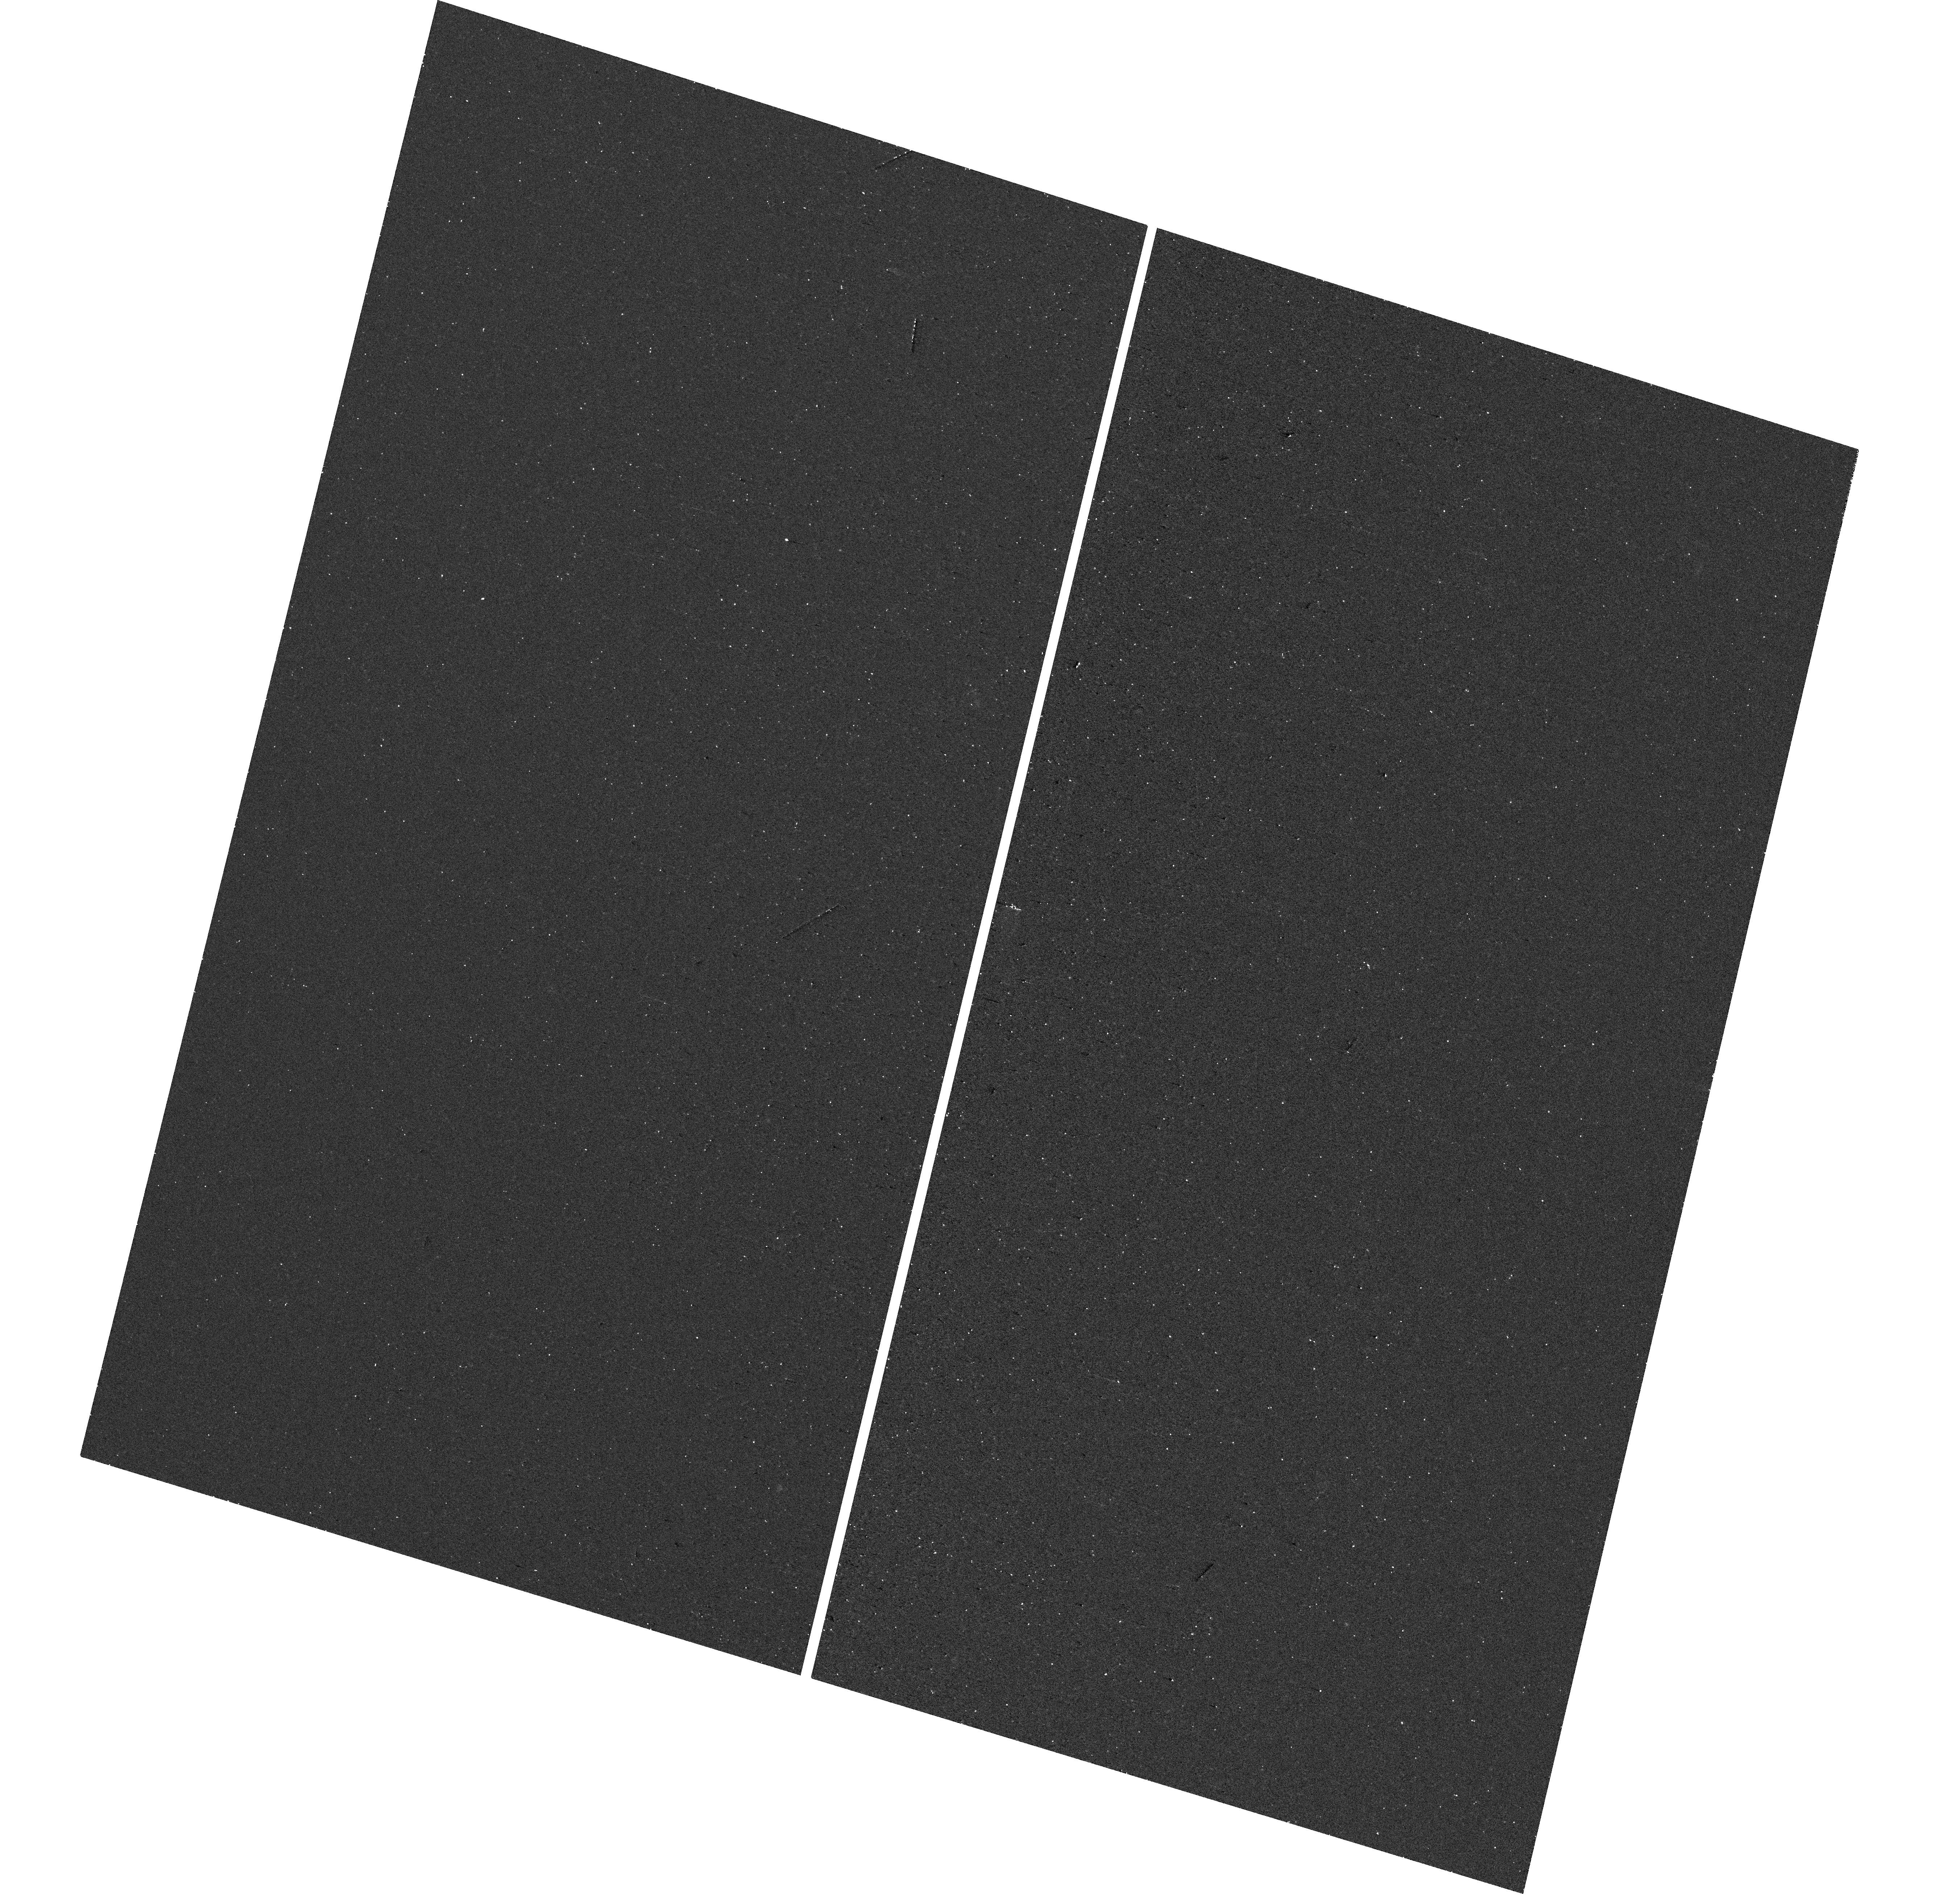
Target: AT2024WPP. Instrument: WFC3/UVIS. Filter: F225W. Exposure: 18 min. Observation ID: hst_17889_01_wfc3_uvis_f225w_ifj301

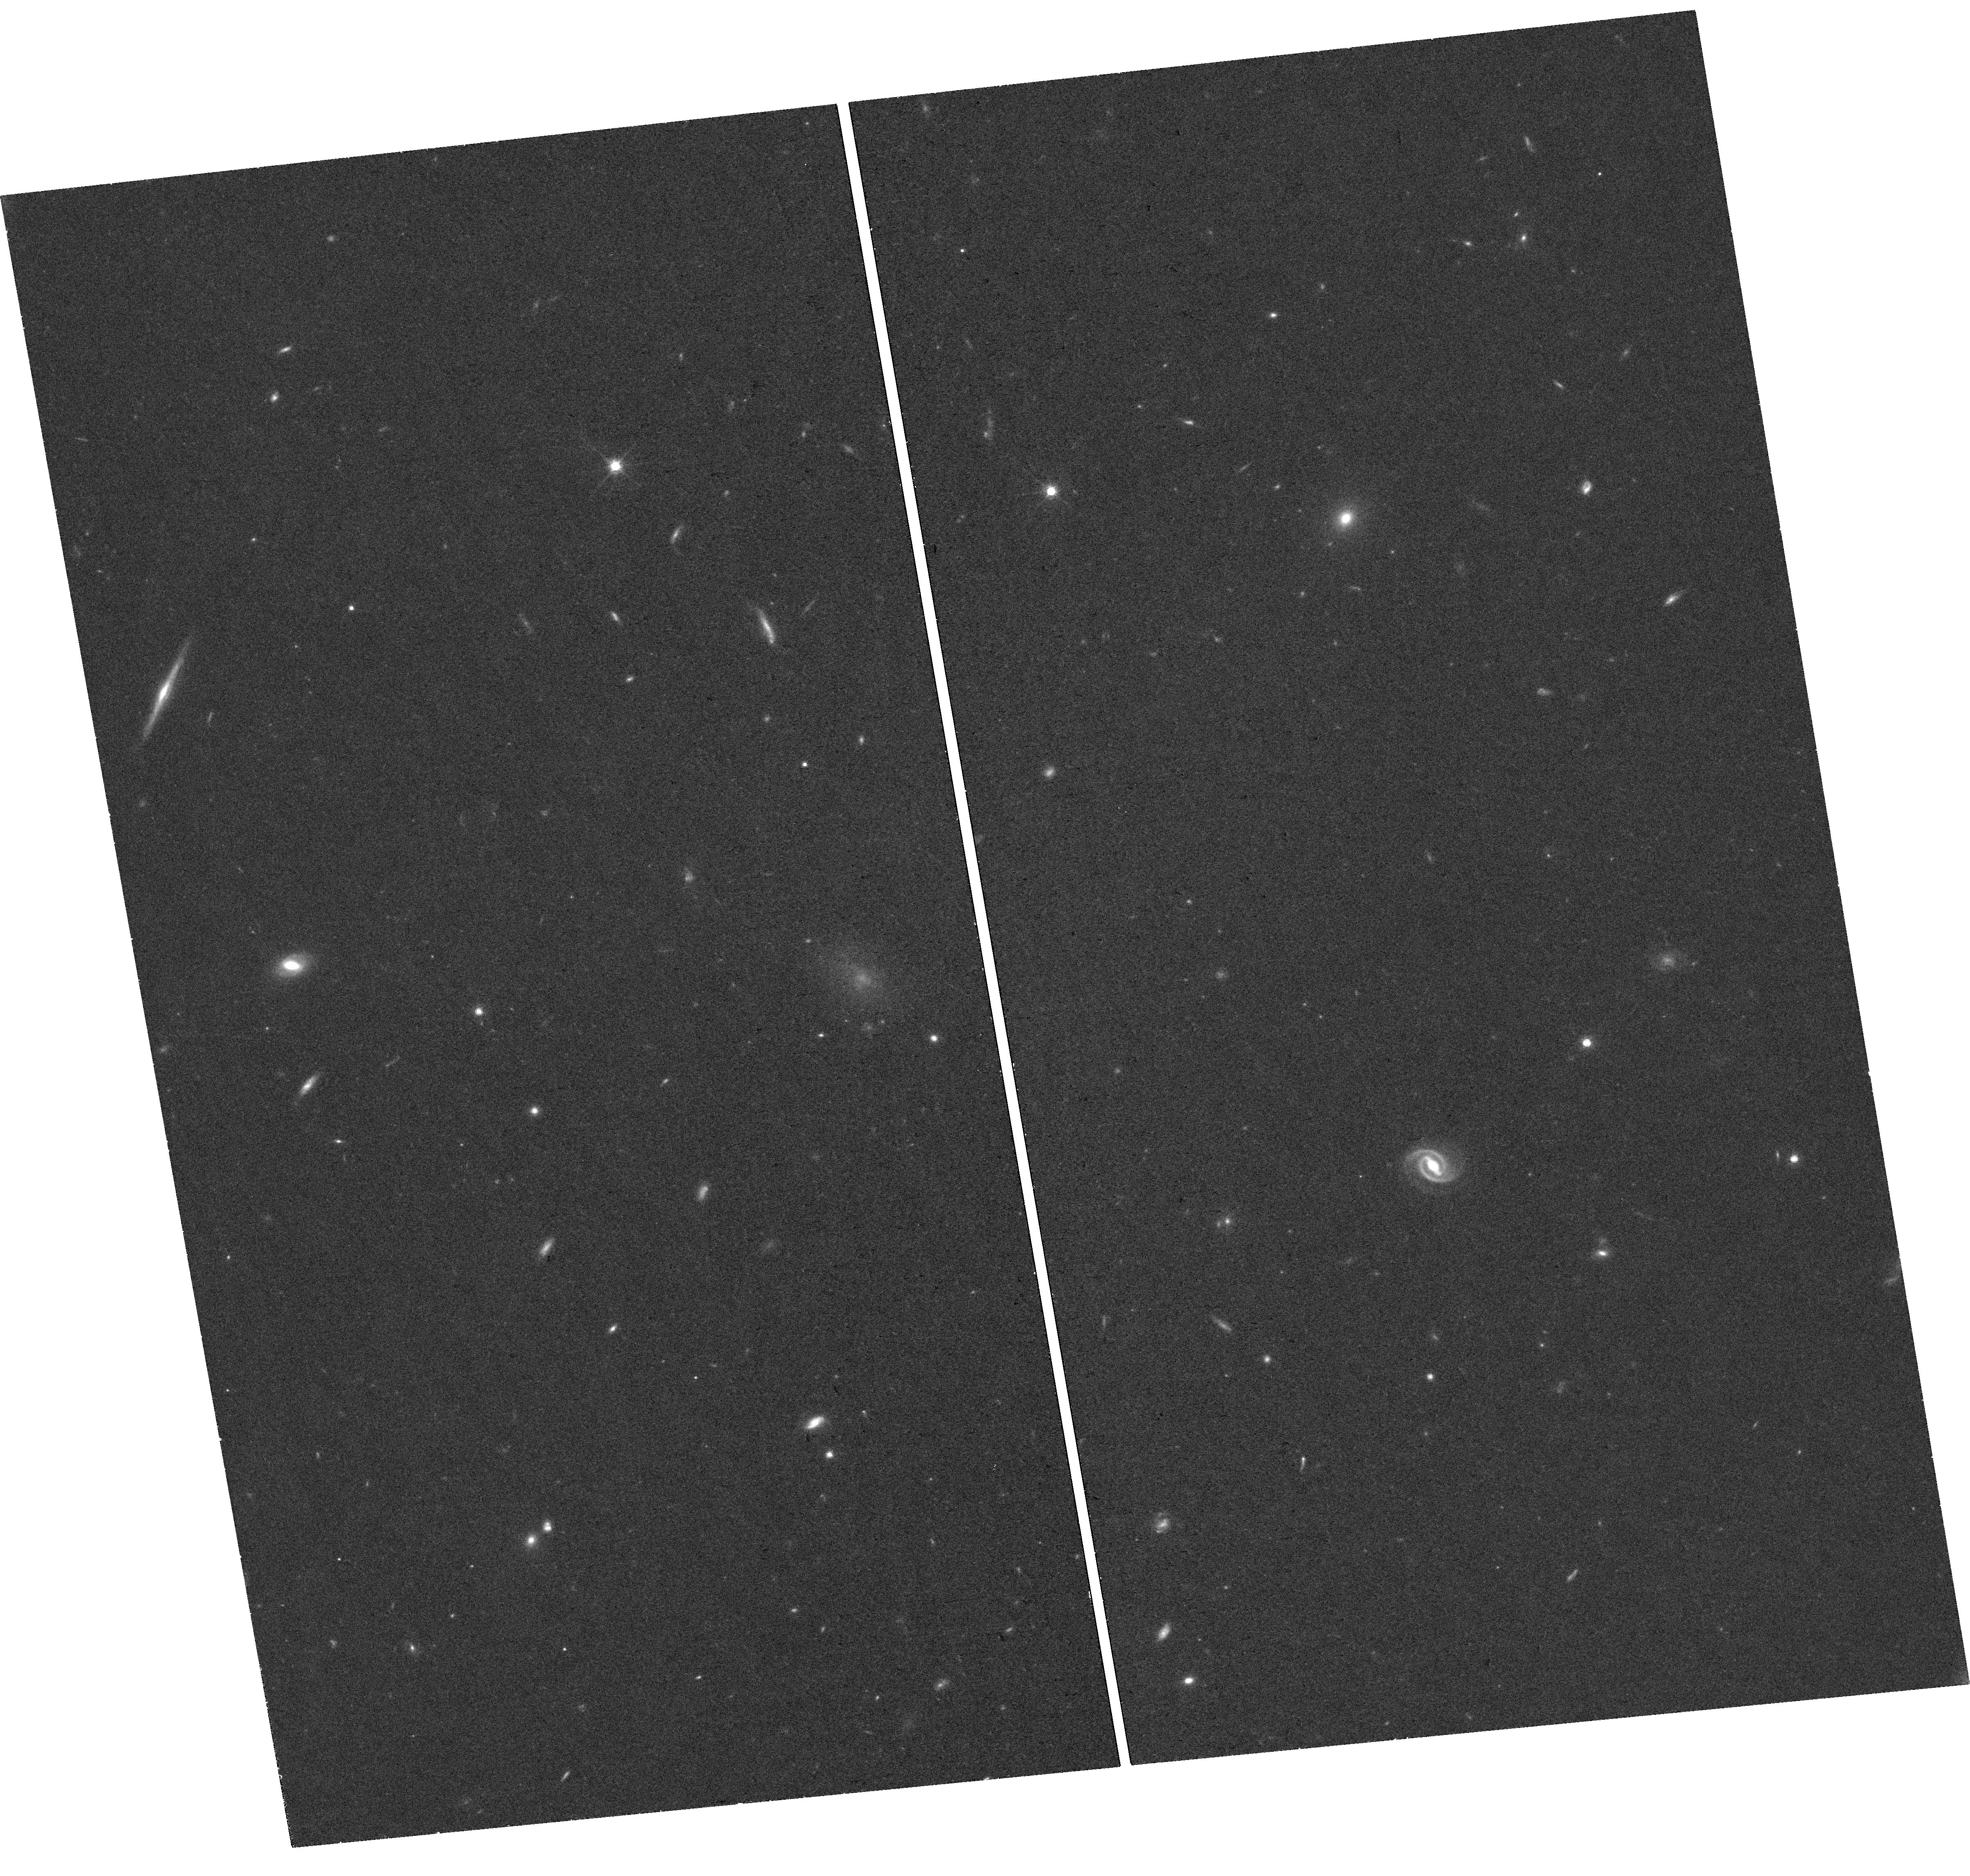
Target: AT2024WPP. Instrument: WFC3/UVIS. Filter: F814W. Exposure: 37 min. Observation ID: hst_17889_02_wfc3_uvis_f814w_ifj302

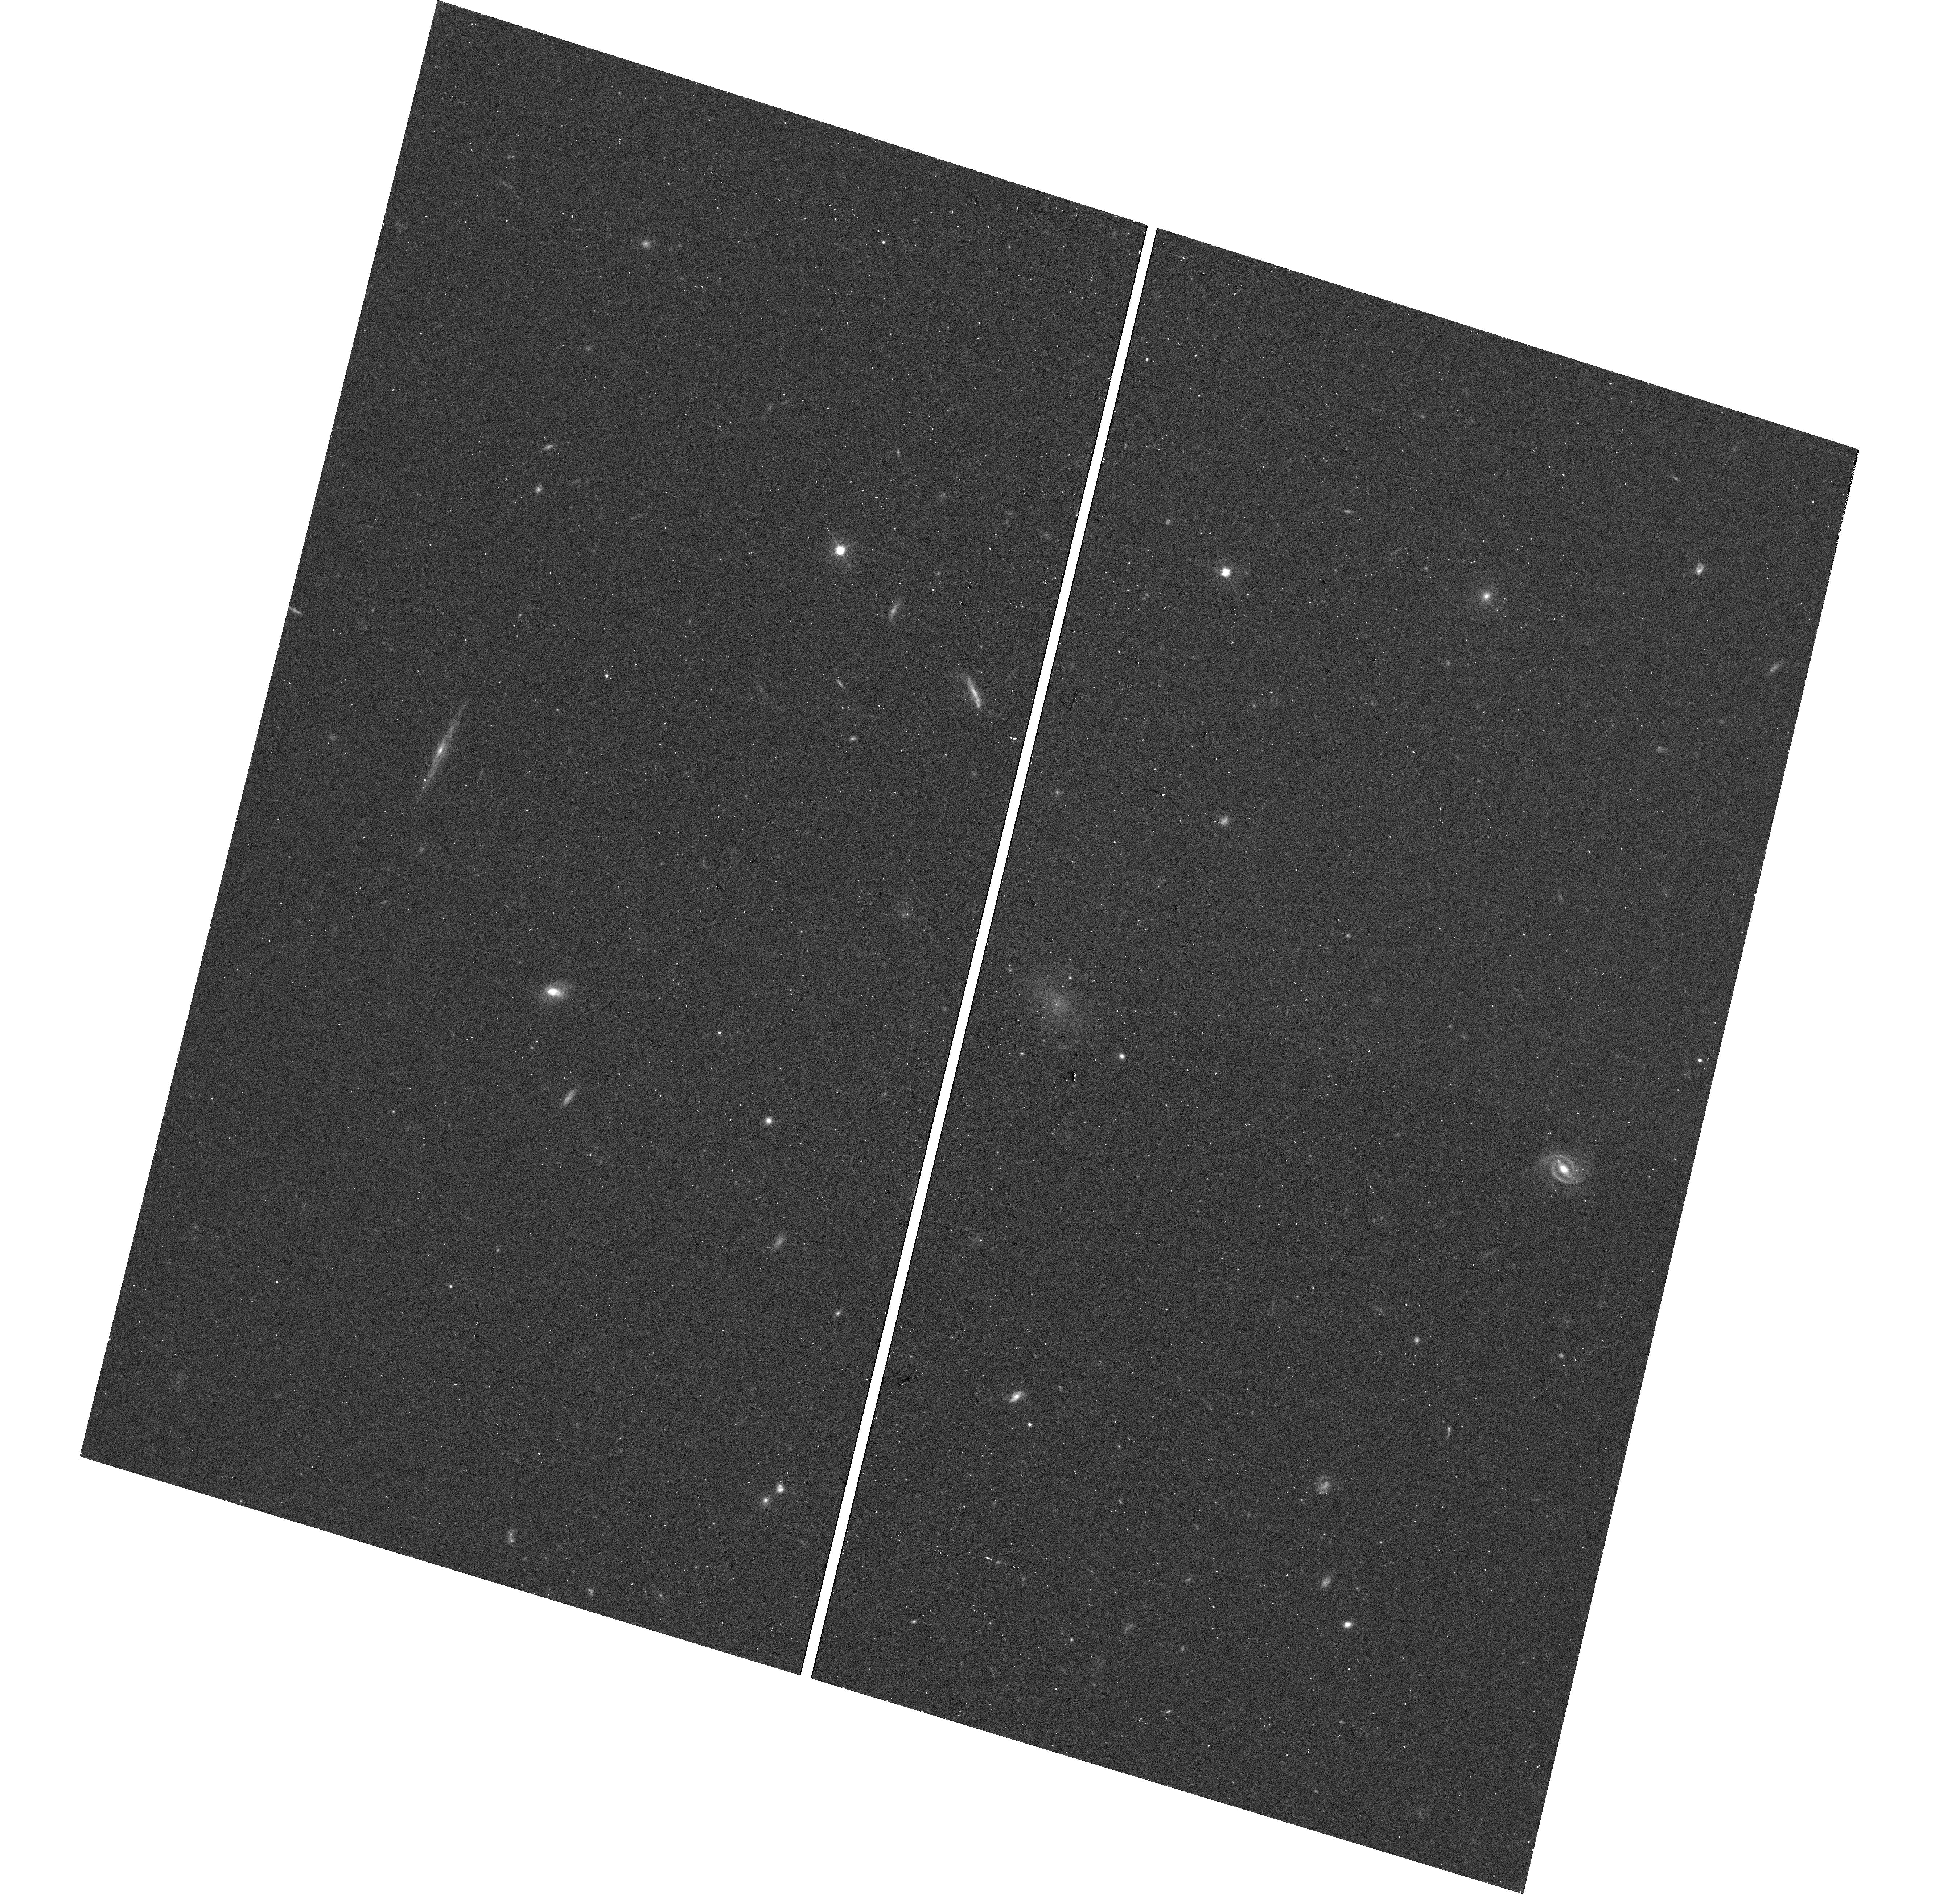
Target: AT2024WPP. Instrument: WFC3/UVIS. Filter: F555W. Exposure: 18 min. Observation ID: hst_17889_01_wfc3_uvis_f555w_ifj301

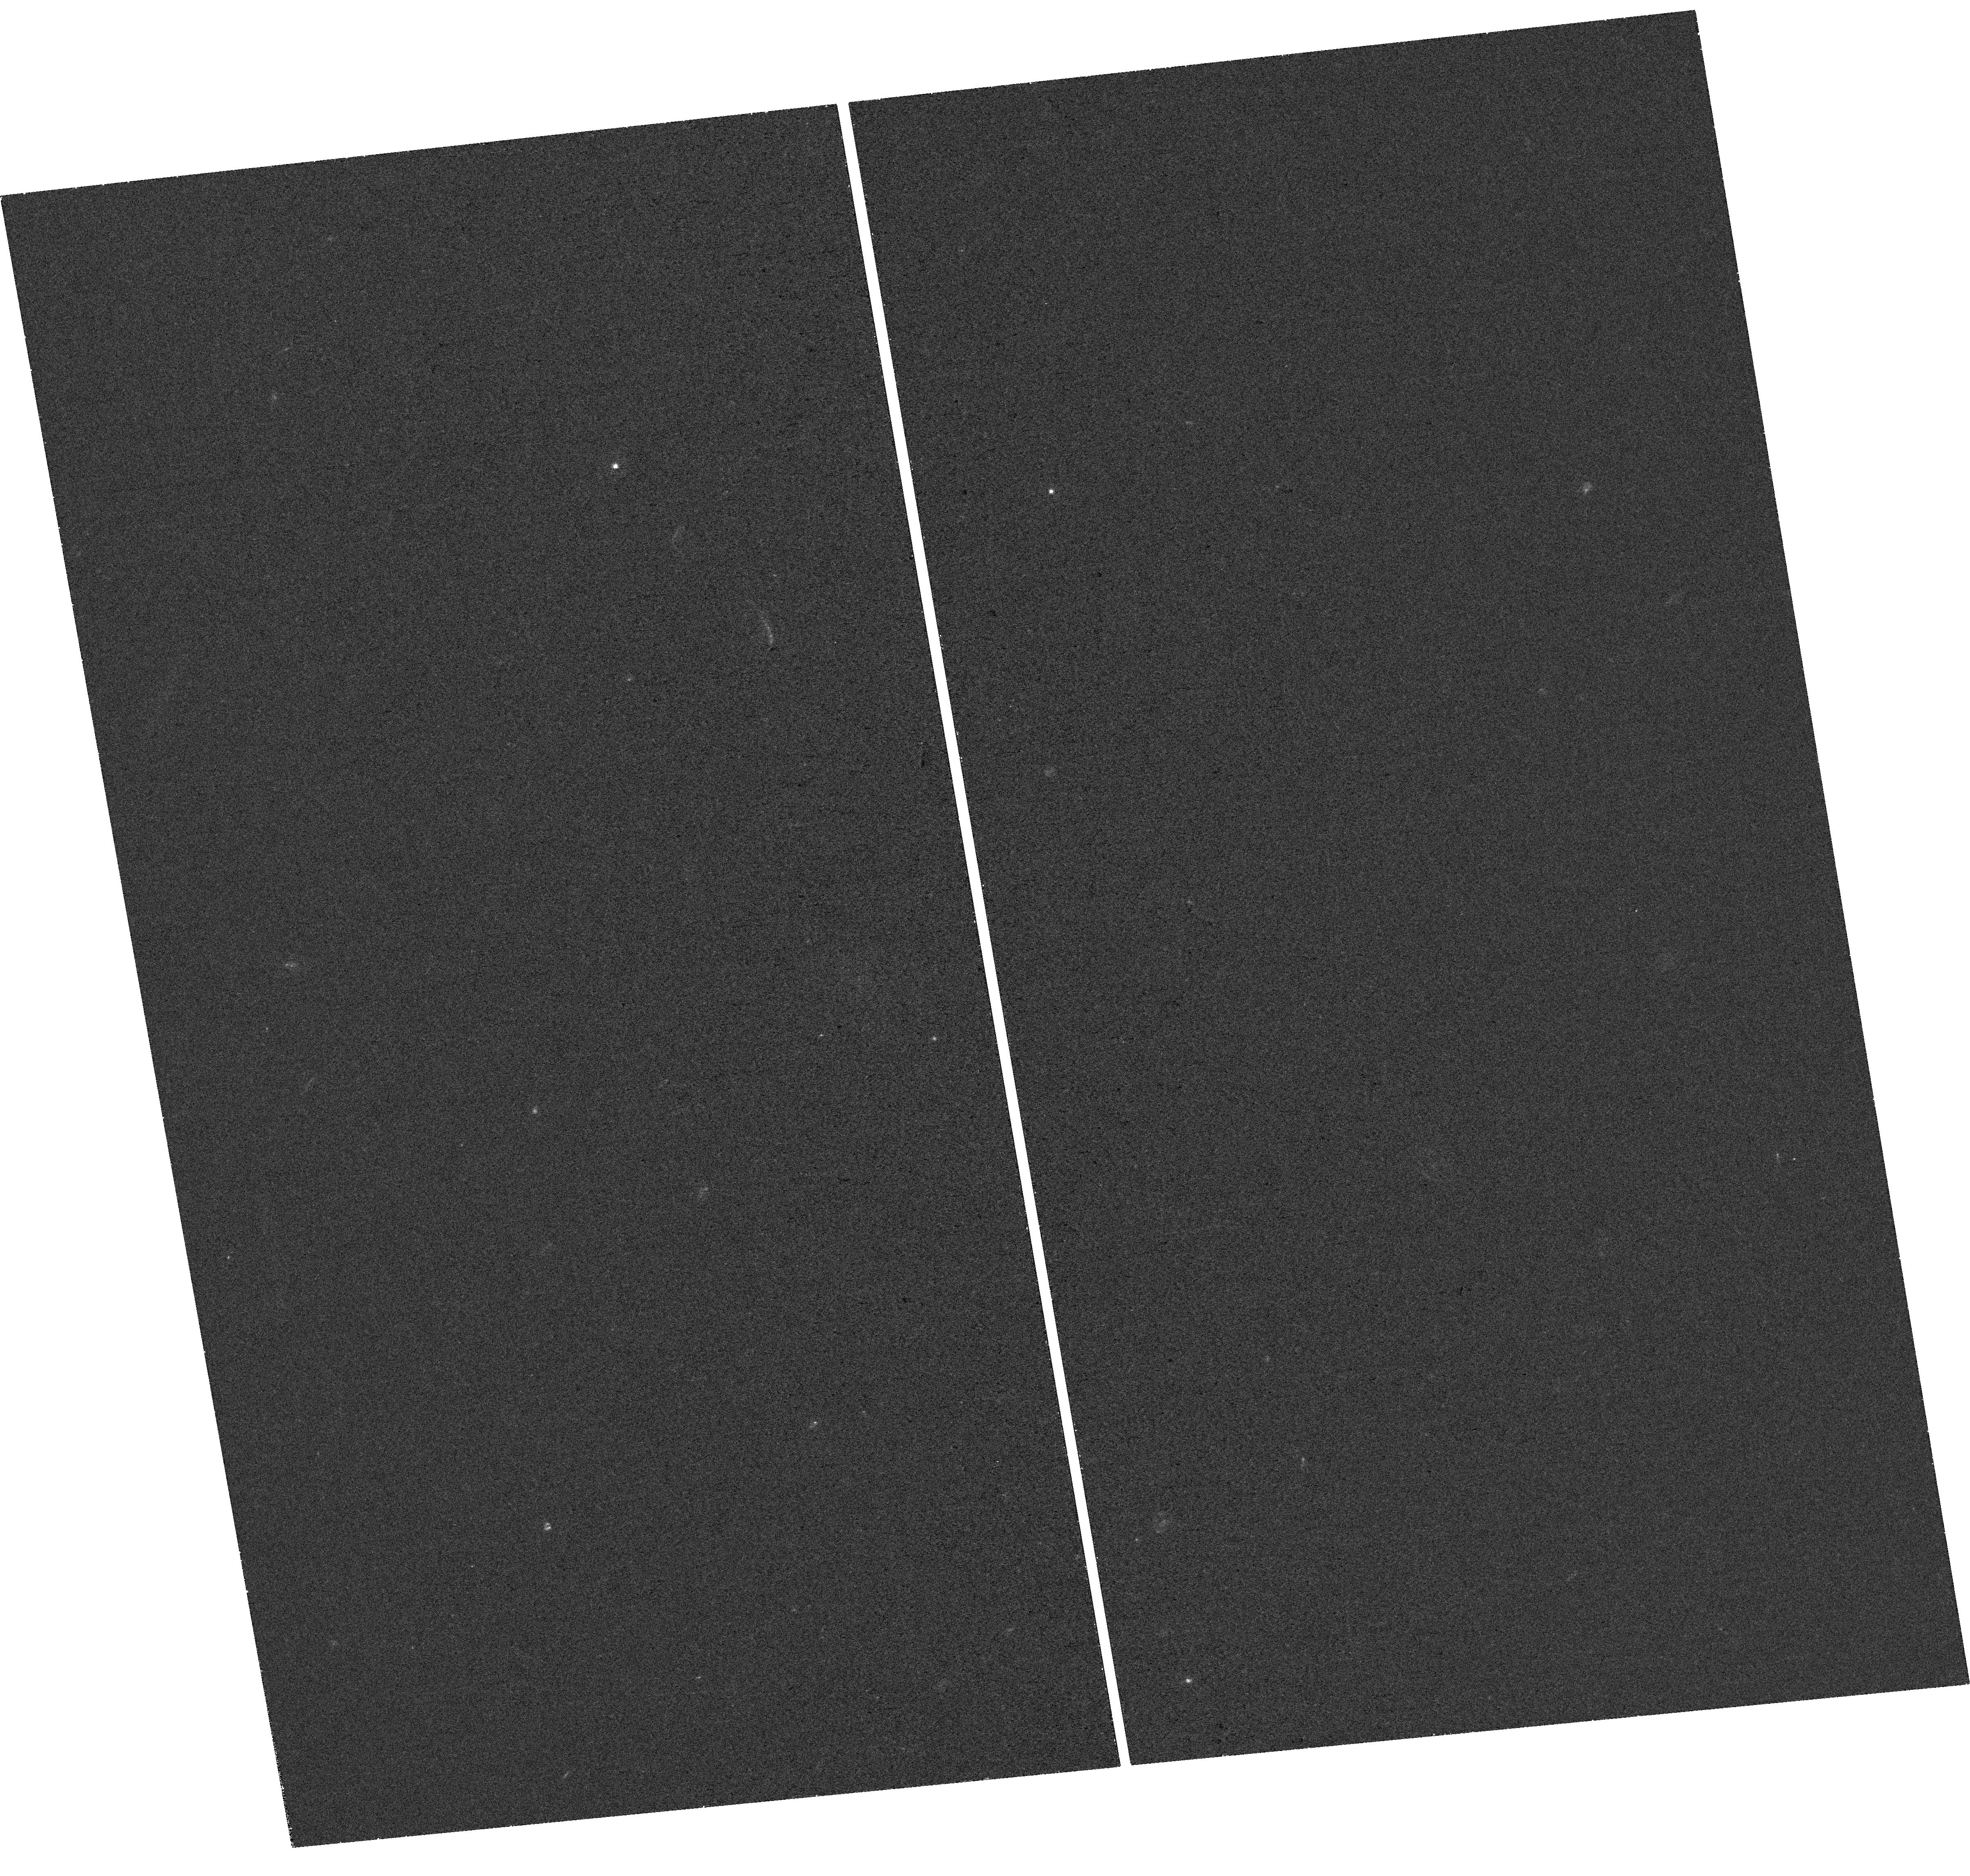
Target: AT2024WPP. Instrument: WFC3/UVIS. Filter: F336W. Exposure: 37 min. Observation ID: hst_17889_02_wfc3_uvis_f336w_ifj302

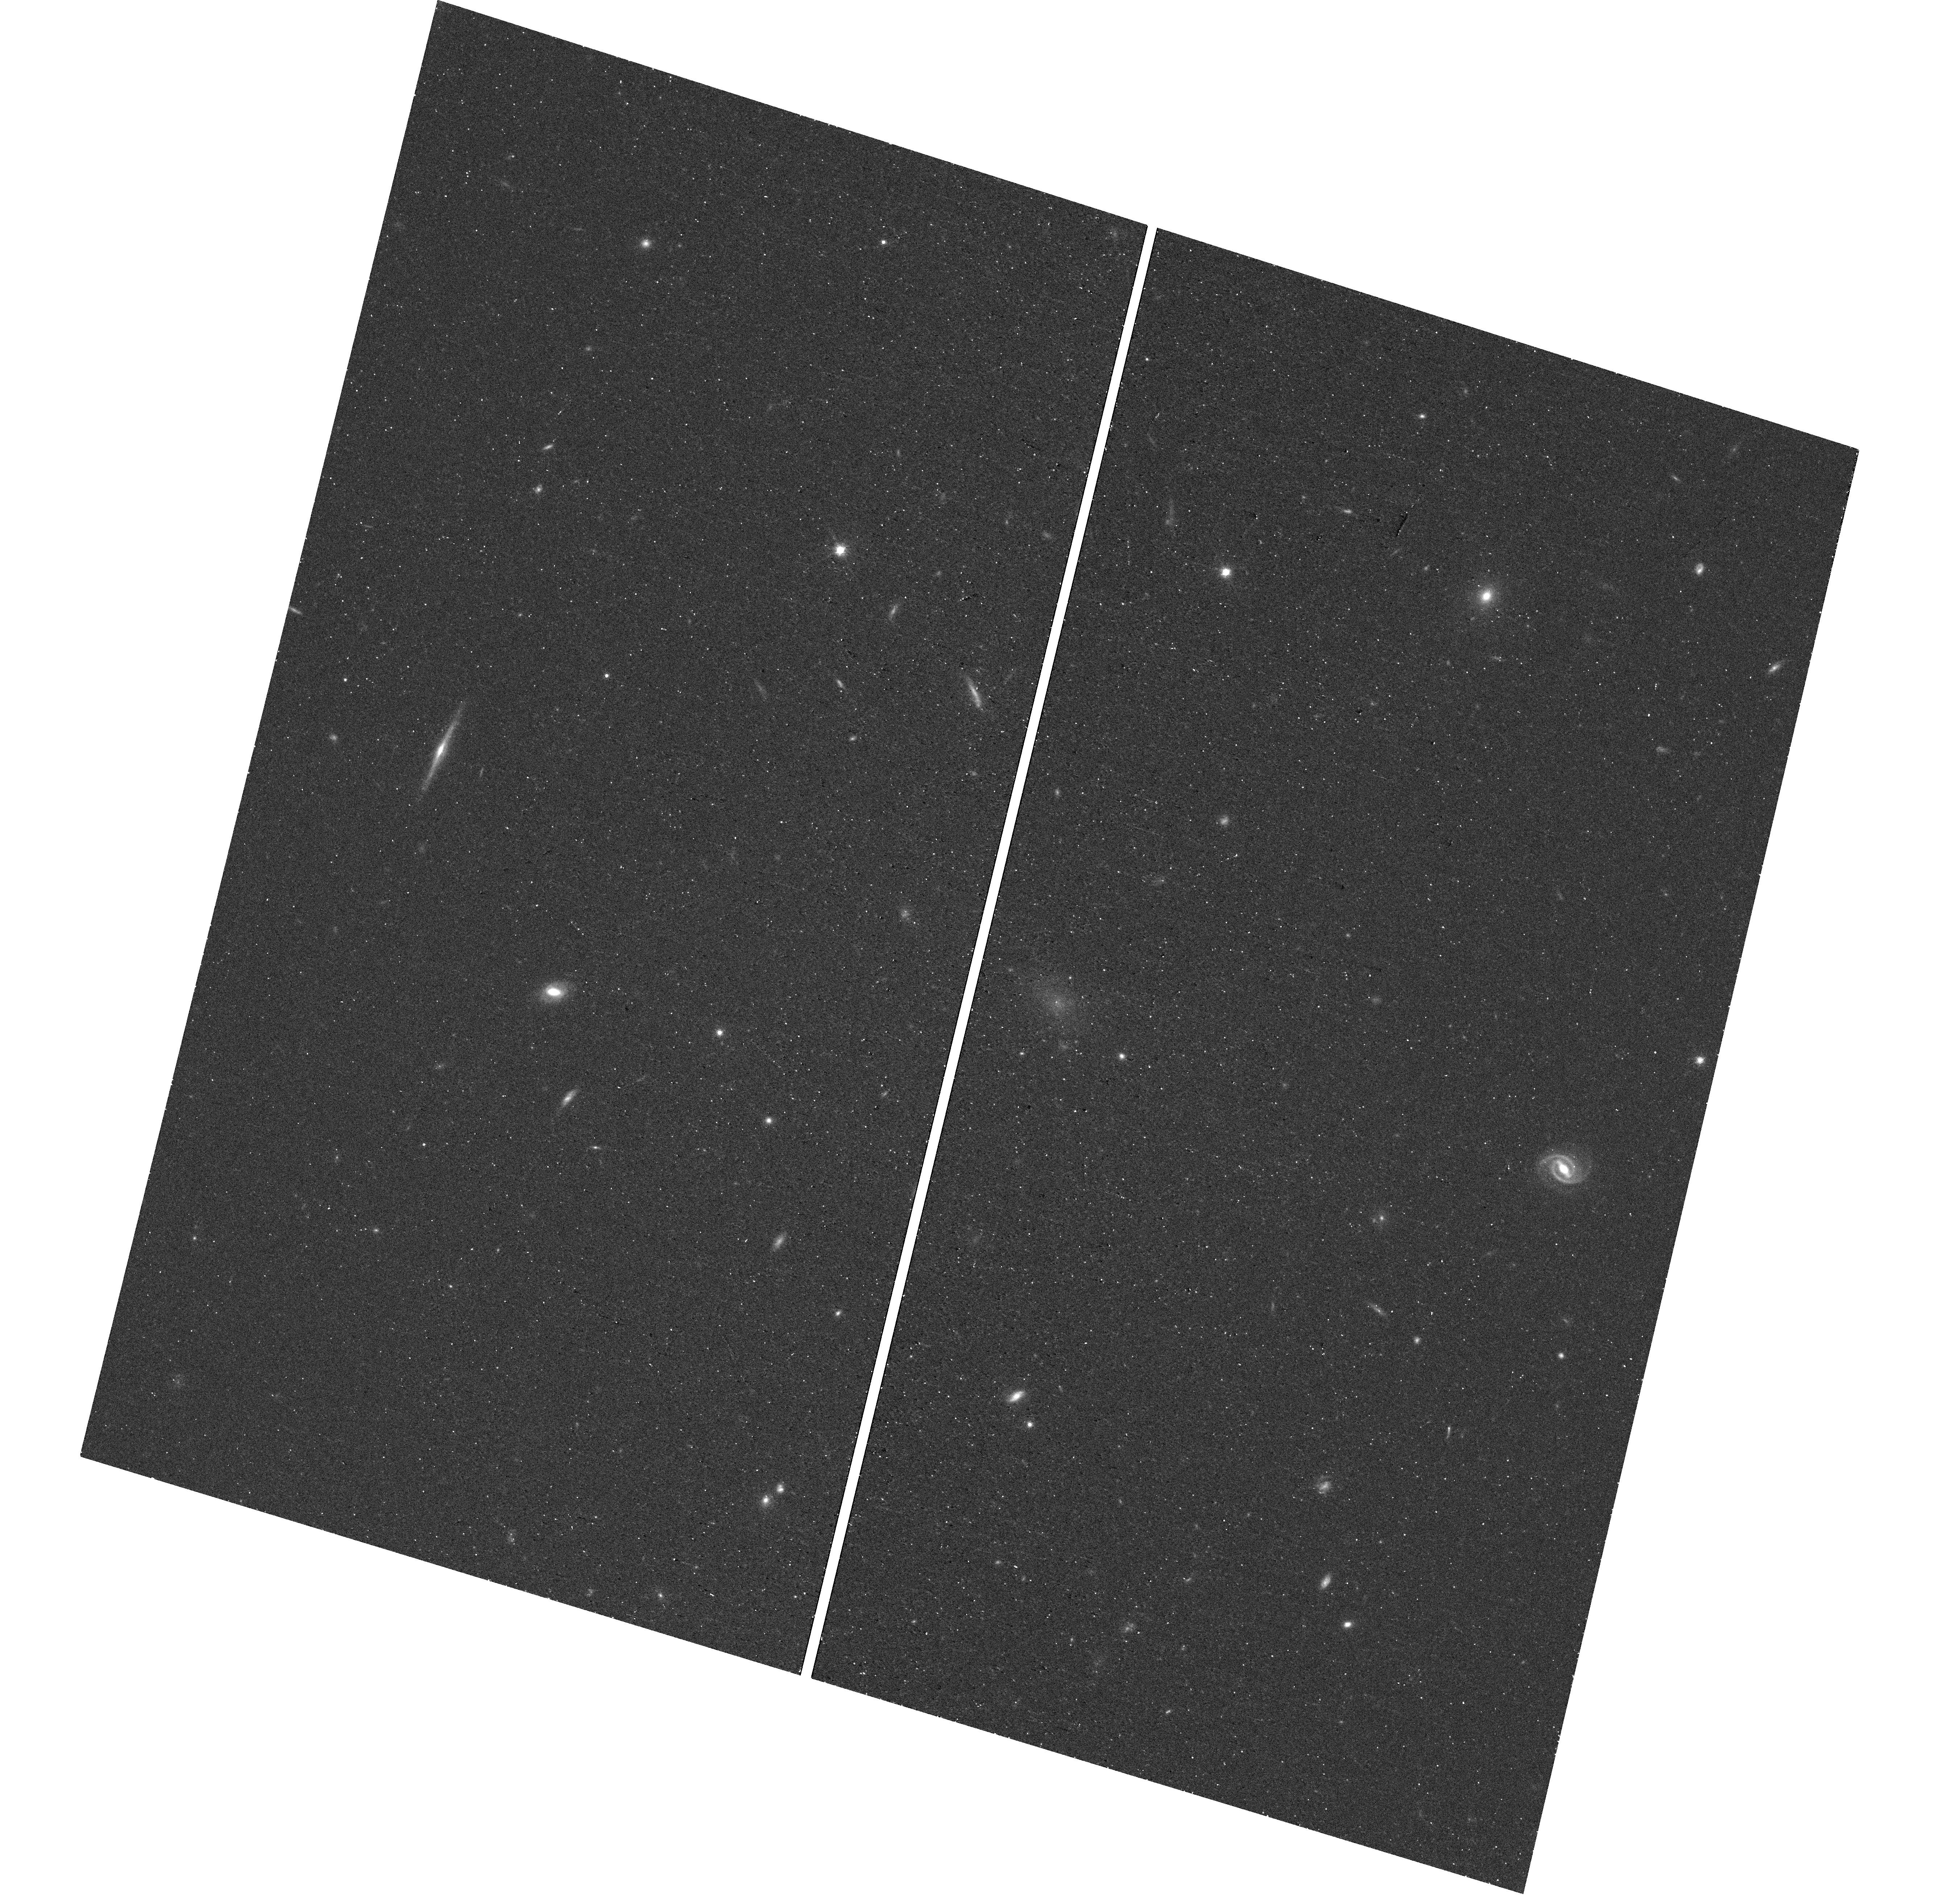
Target: AT2024WPP. Instrument: WFC3/UVIS. Filter: F814W. Exposure: 18 min. Observation ID: hst_17889_01_wfc3_uvis_f814w_ifj301

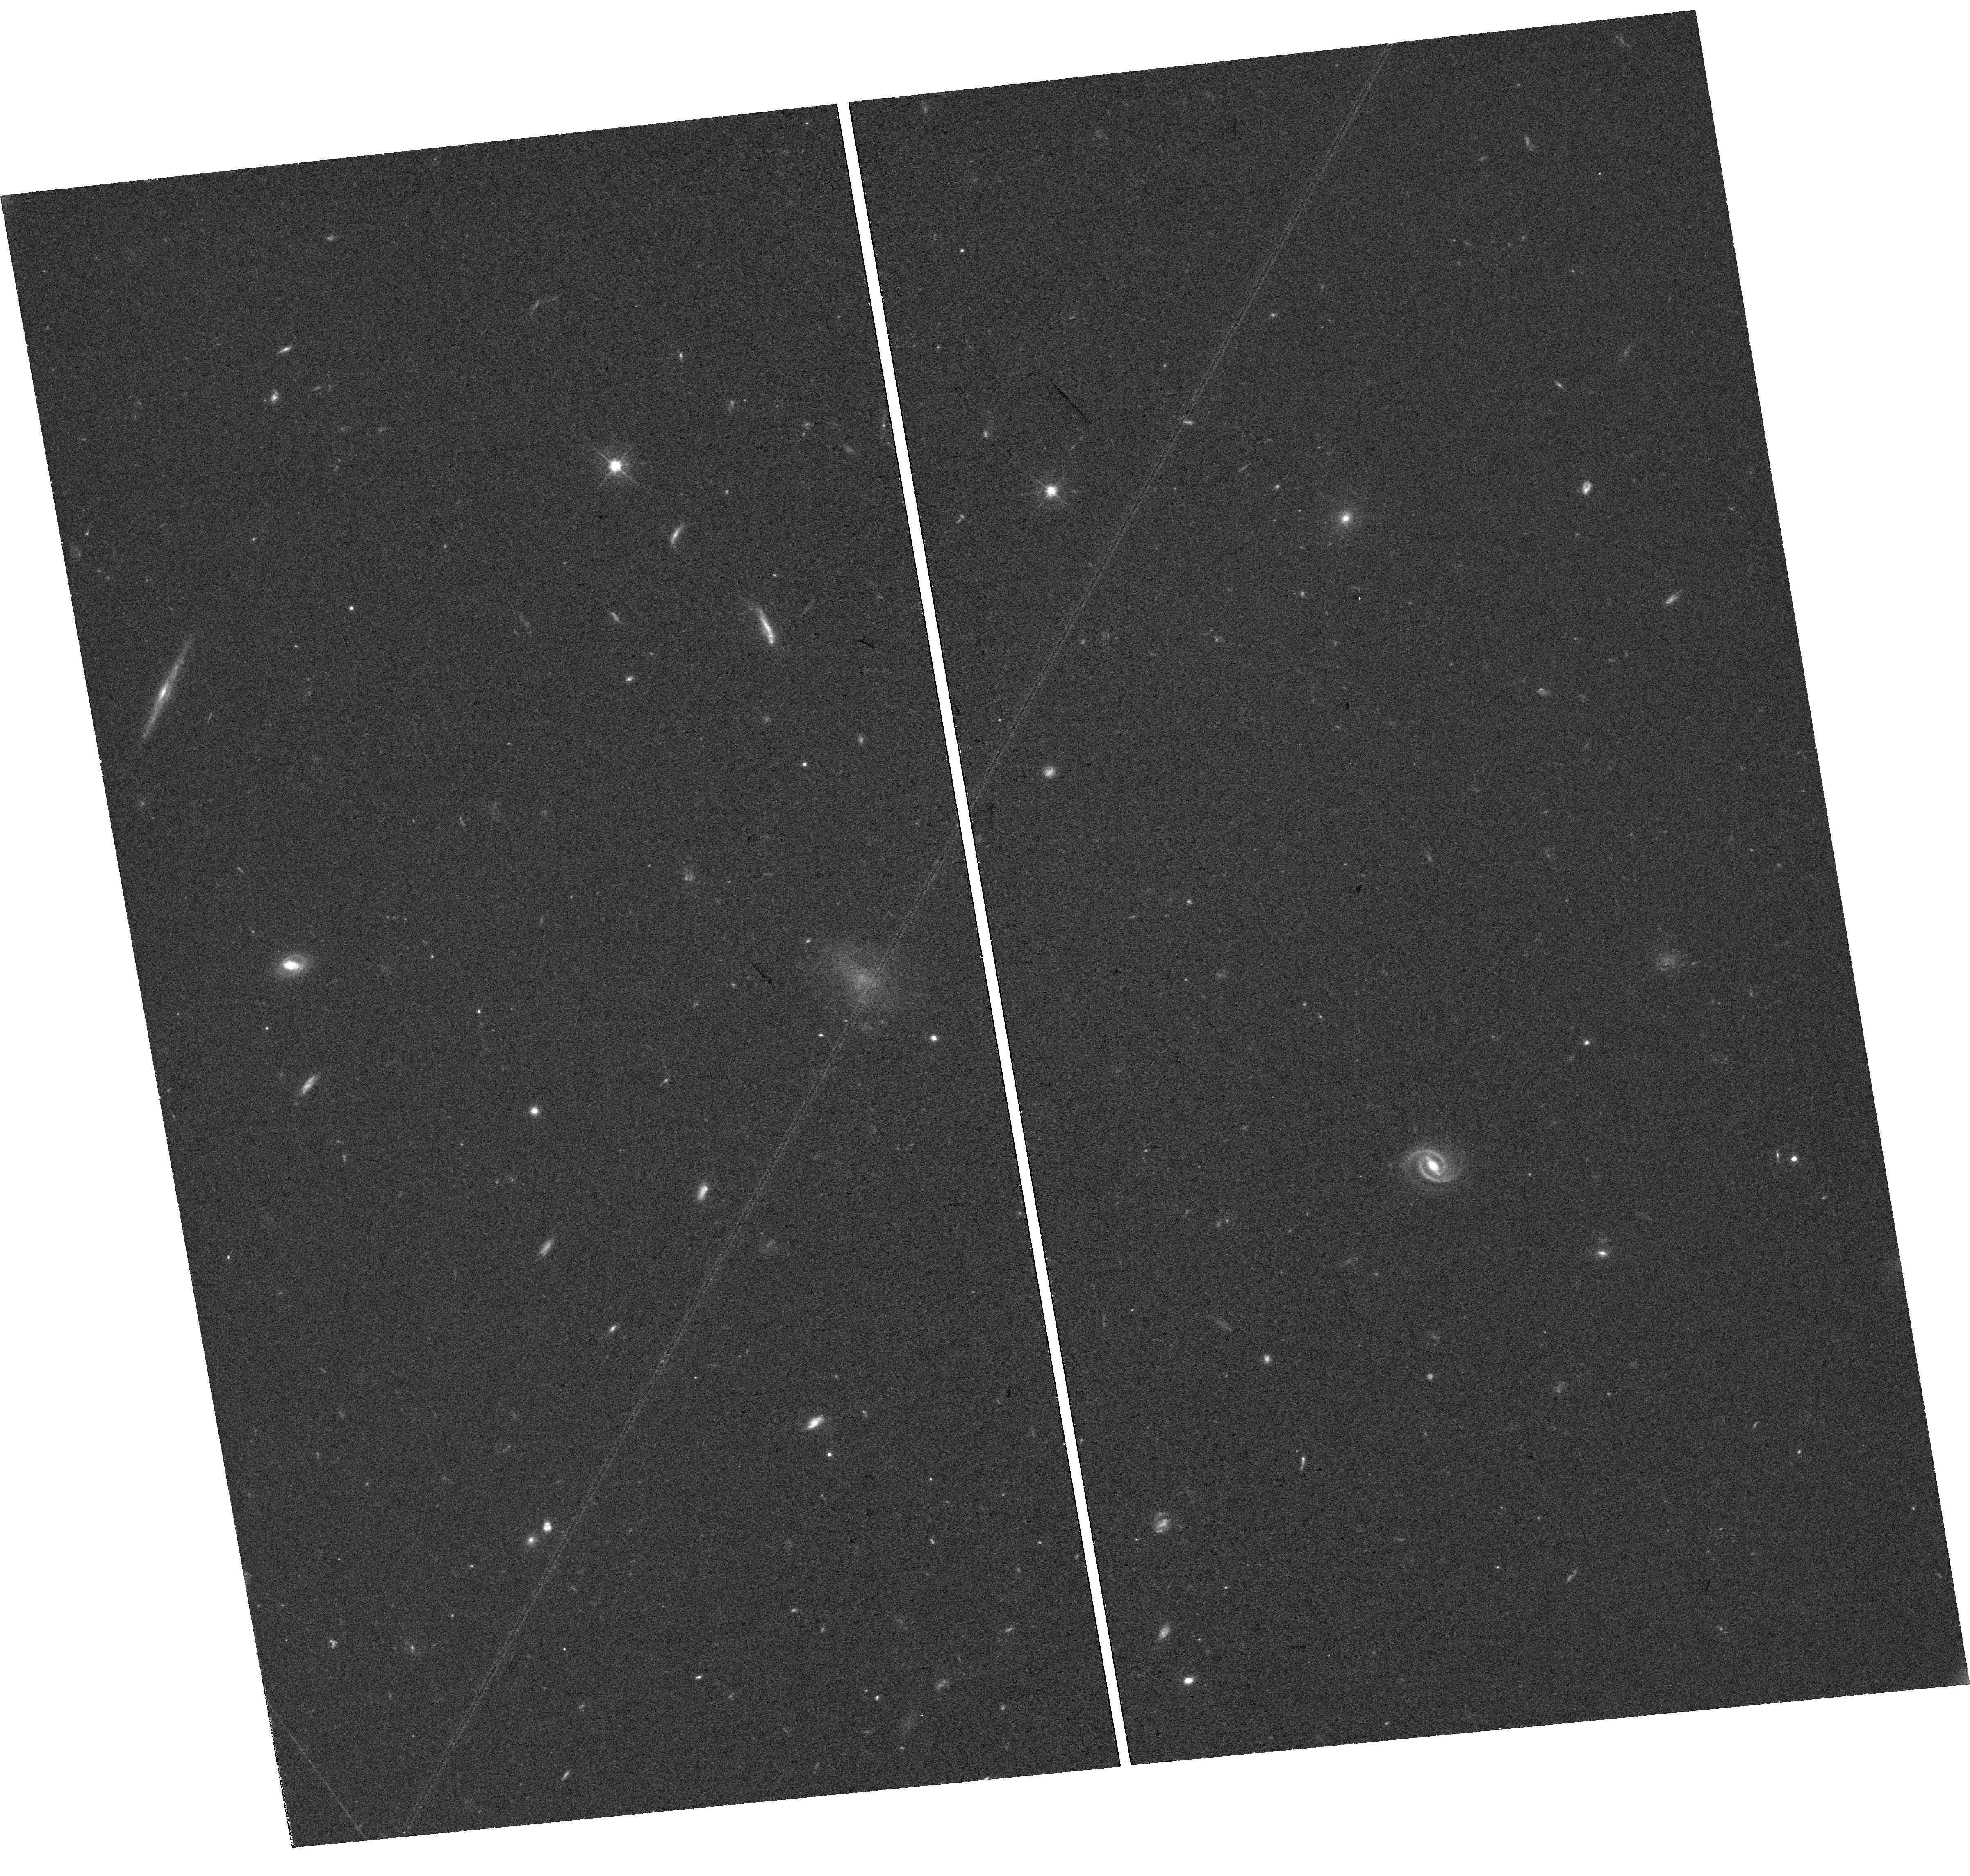
Target: AT2024WPP. Instrument: WFC3/UVIS. Filter: F555W. Exposure: 37 min. Observation ID: hst_17889_02_wfc3_uvis_f555w_ifj302

Tracking the Emergence of an Accretion Disk in an LFBOT (PI: Ho, Anna Yen Qin)

In recent years, high-cadence wide-field surveys have revealed unexpected new classes of phenomena, including luminous fast blue optical transients (LFBOTs) such as AT2018cow. The progenitor of LFBOTs is unknown, but they likely involve the formation of an accretion disk that transitions from super-Eddington to ~sub-Eddington accretion rates on a timescale of ~100 days. One of the major clues was HST's detection of luminous UV emission at the position of AT2018cow 2-4 after the original transient. Unfortunately, in AT2018cow the lack of observations between 2 months post-transient and 2 years post-transient meant that the emergence of this luminous UV source was not observed. In this proposal we request HST UV observations of AT2024wpp, the first LFBOT that is both nearby enough and discovered early enough to obtain a detailed UV light curve on timescales spanning days to years. The goal of our DD request is to monitor the UV light curve of AT2024wpp from 2 months to 2 years post-outburs. Multi-frequency HST observations will teach us both about the progenitor of LFBOTs and about the accretion physics operating in these systems; observational constraints on disk physics in this phase would have broad astrophysical applications. In addition, detecting the transient with HST will enable precise astrometry for comparison to a later host-galaxy image, another important clue to the progenitor system.